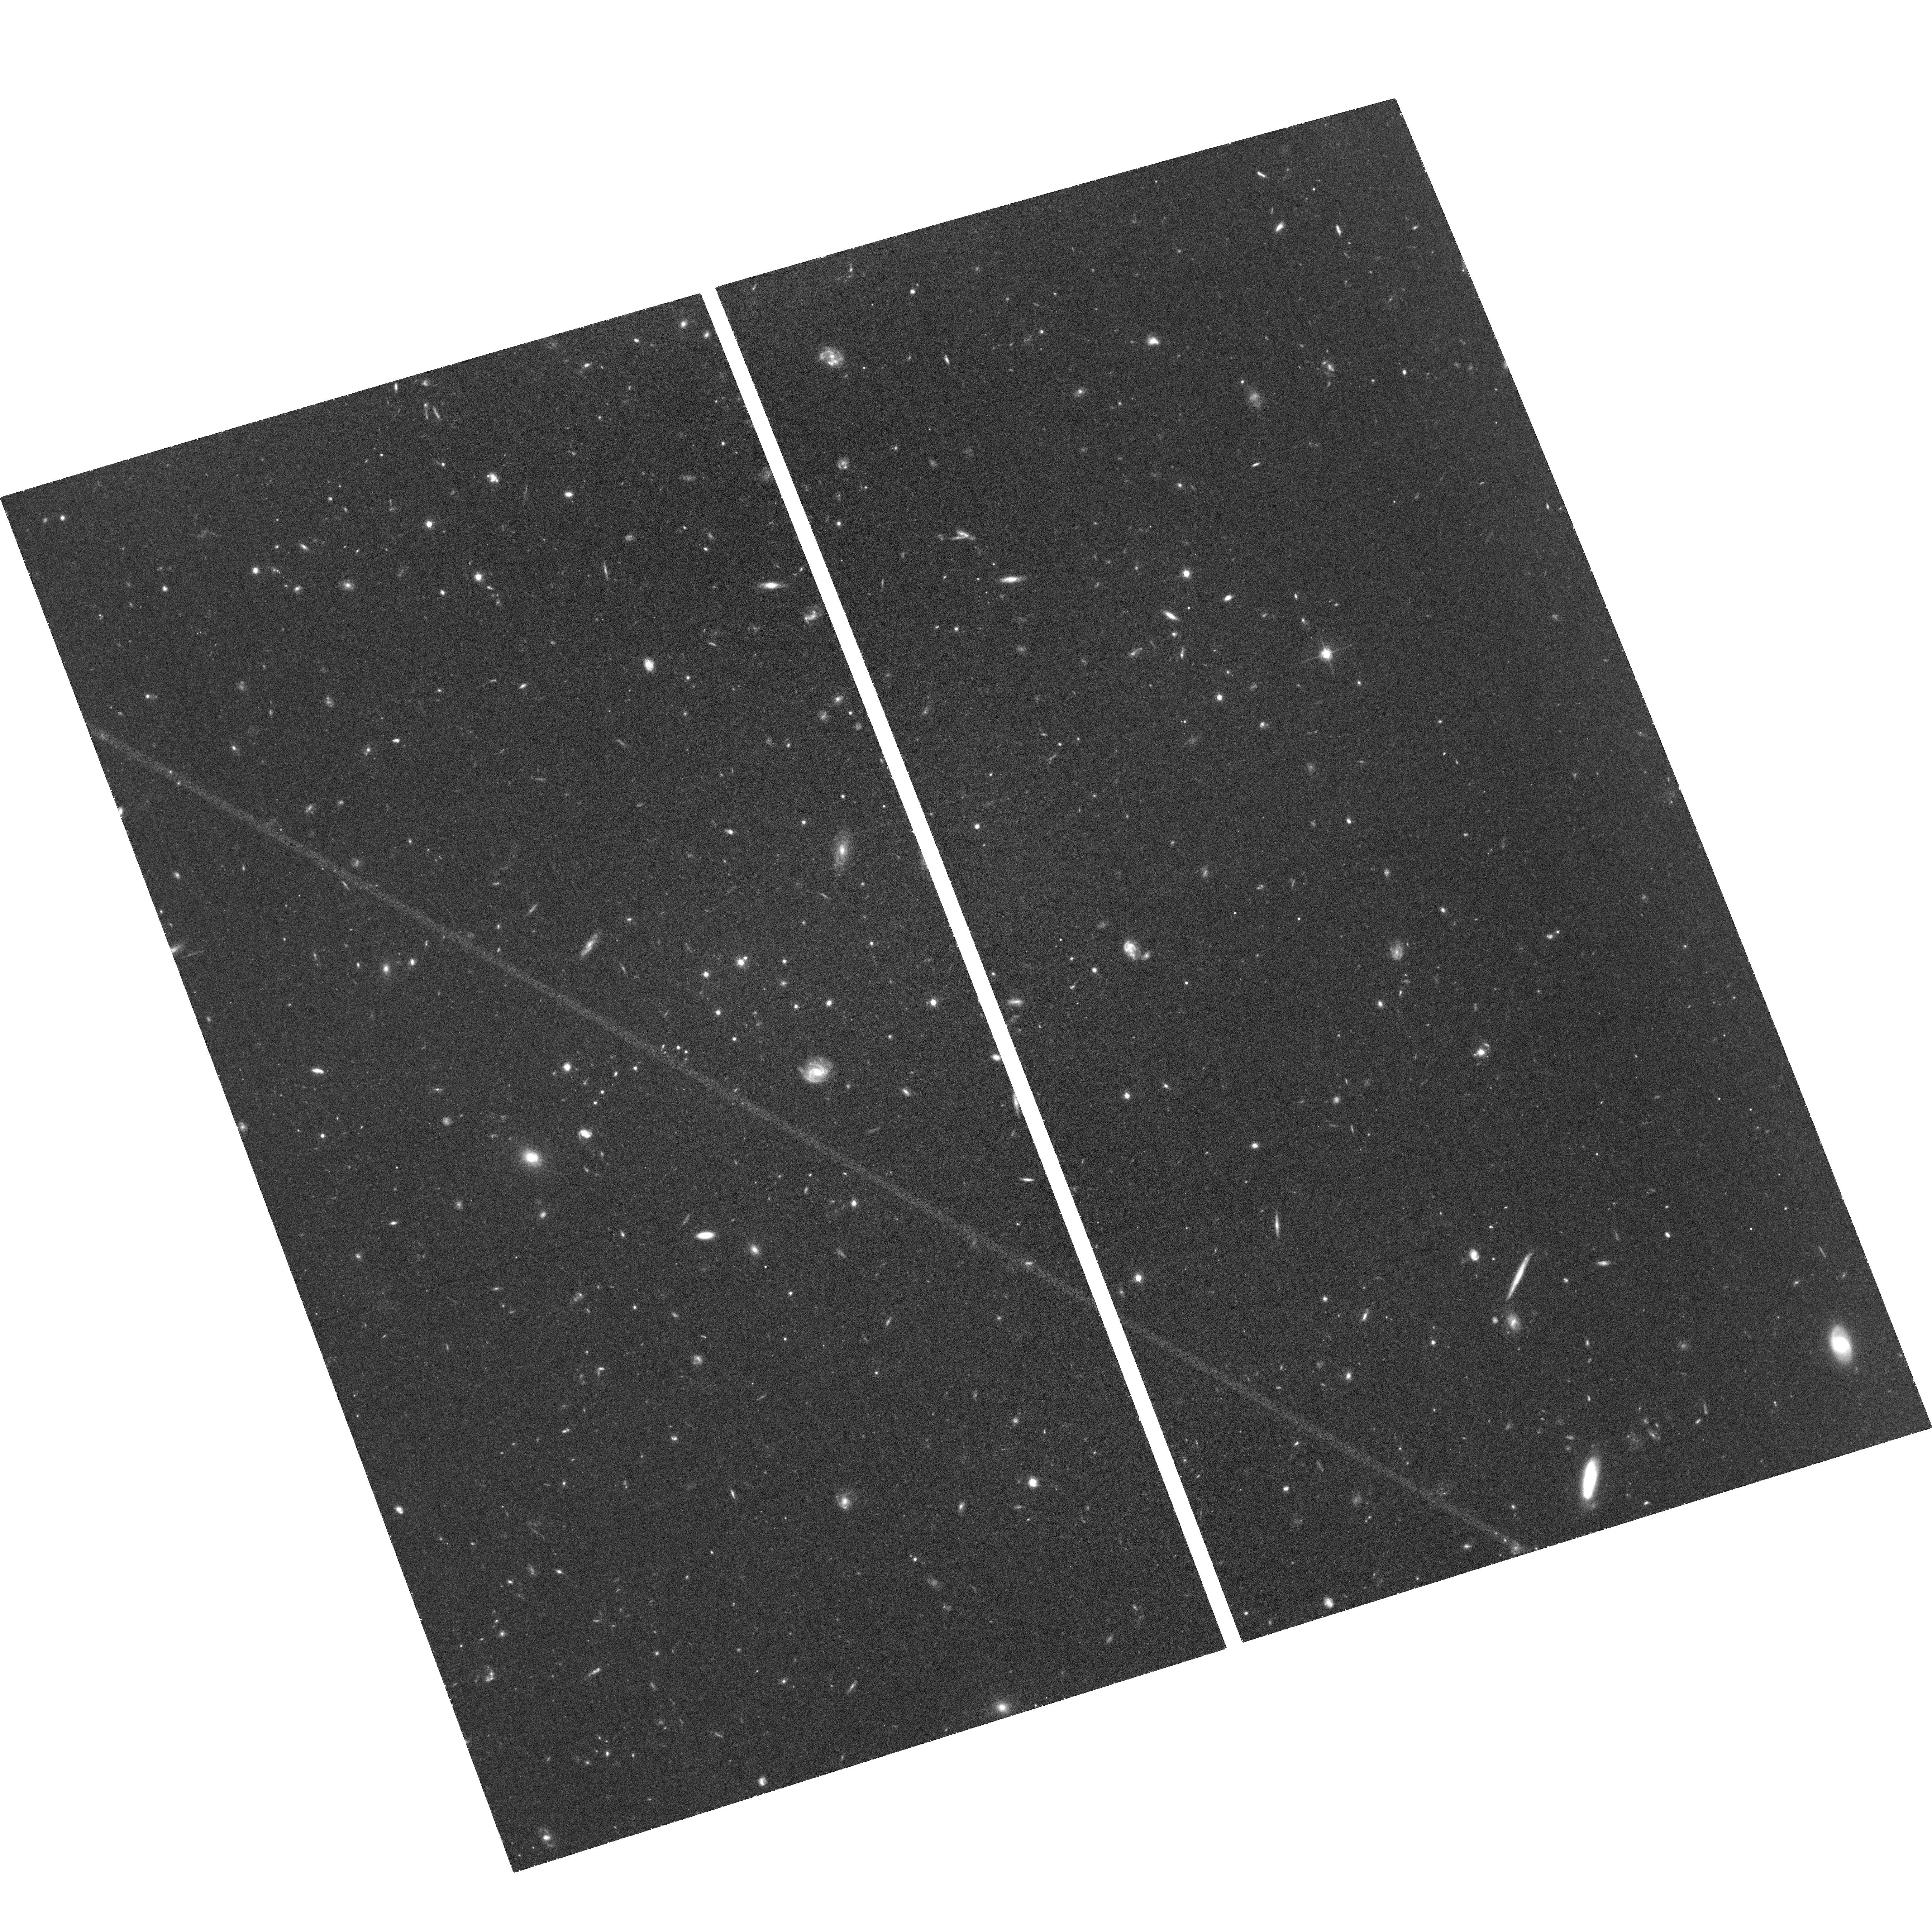
Target: VLSB-B
Instrument: ACS/WFC
Filter: F814W
Exposure: 1.3 h
Observation ID: hst_17528_10_acs_wfc_f814w_jf9w10

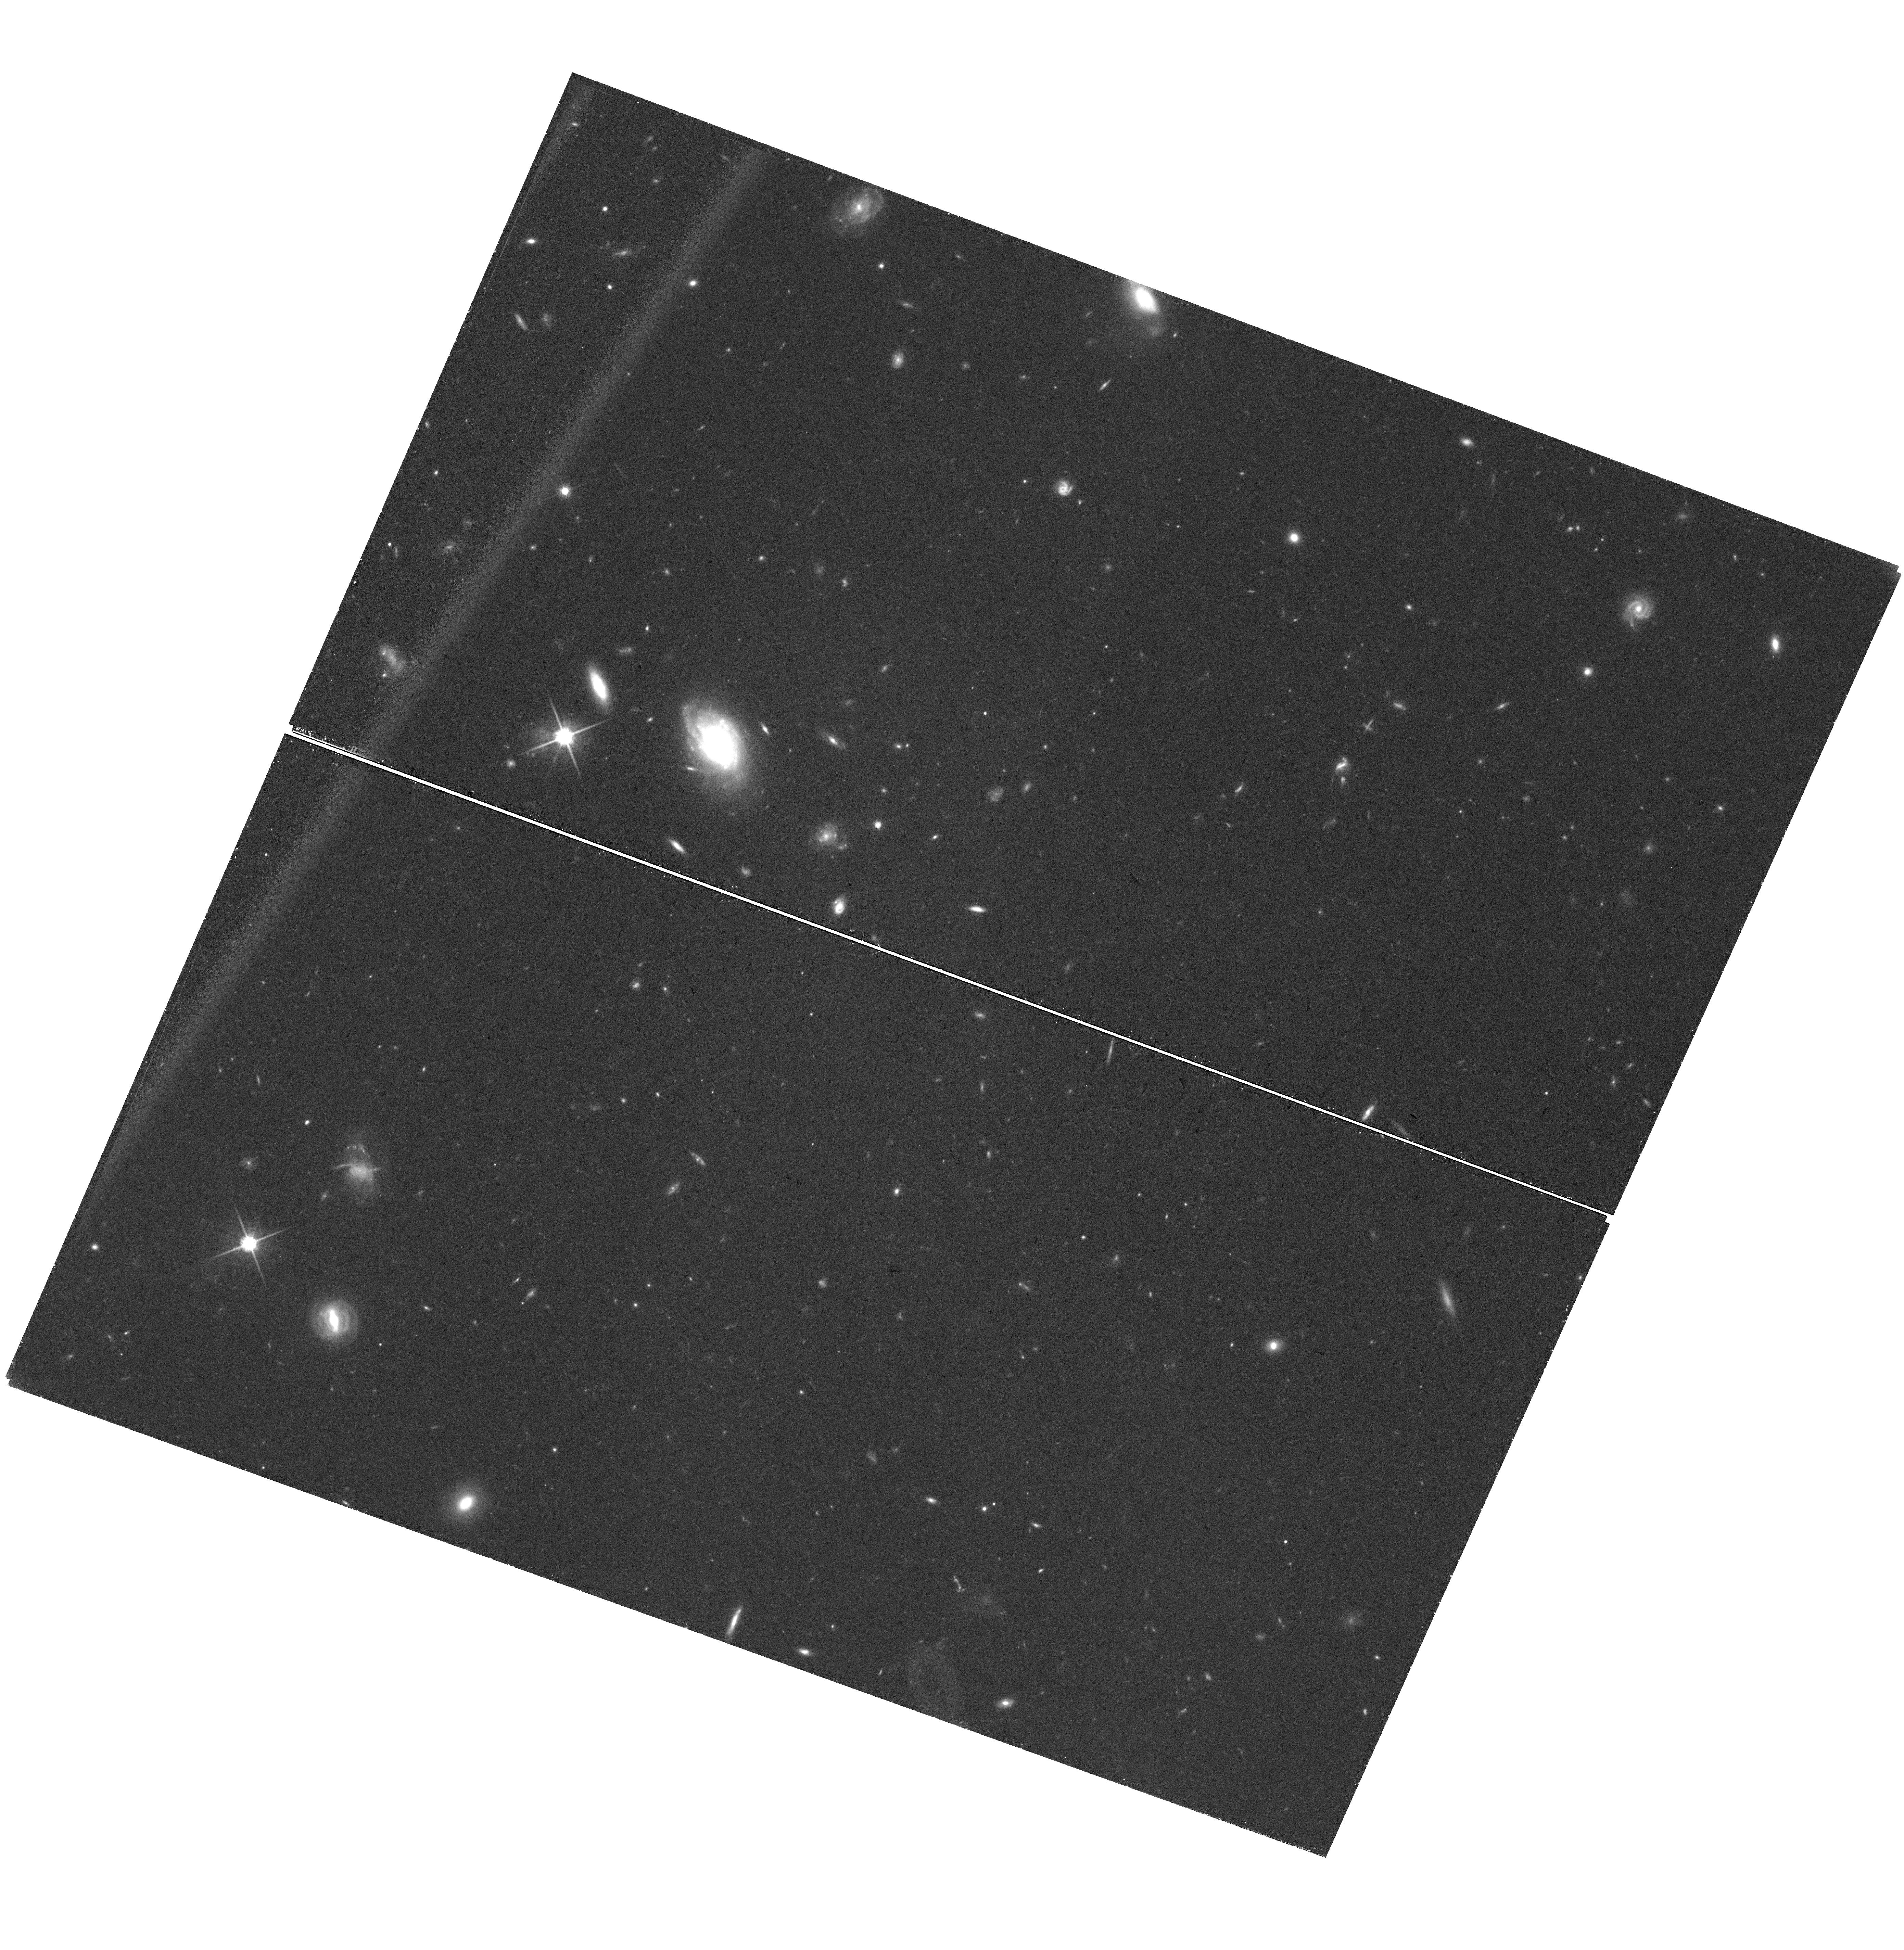
Target: field at RA 186.120°, Dec 13.616°
Instrument: WFC3/UVIS
Filter: F814W
Exposure: 1.3 h
Observation ID: hst_17528_23_wfc3_uvis_f814w_if9w23

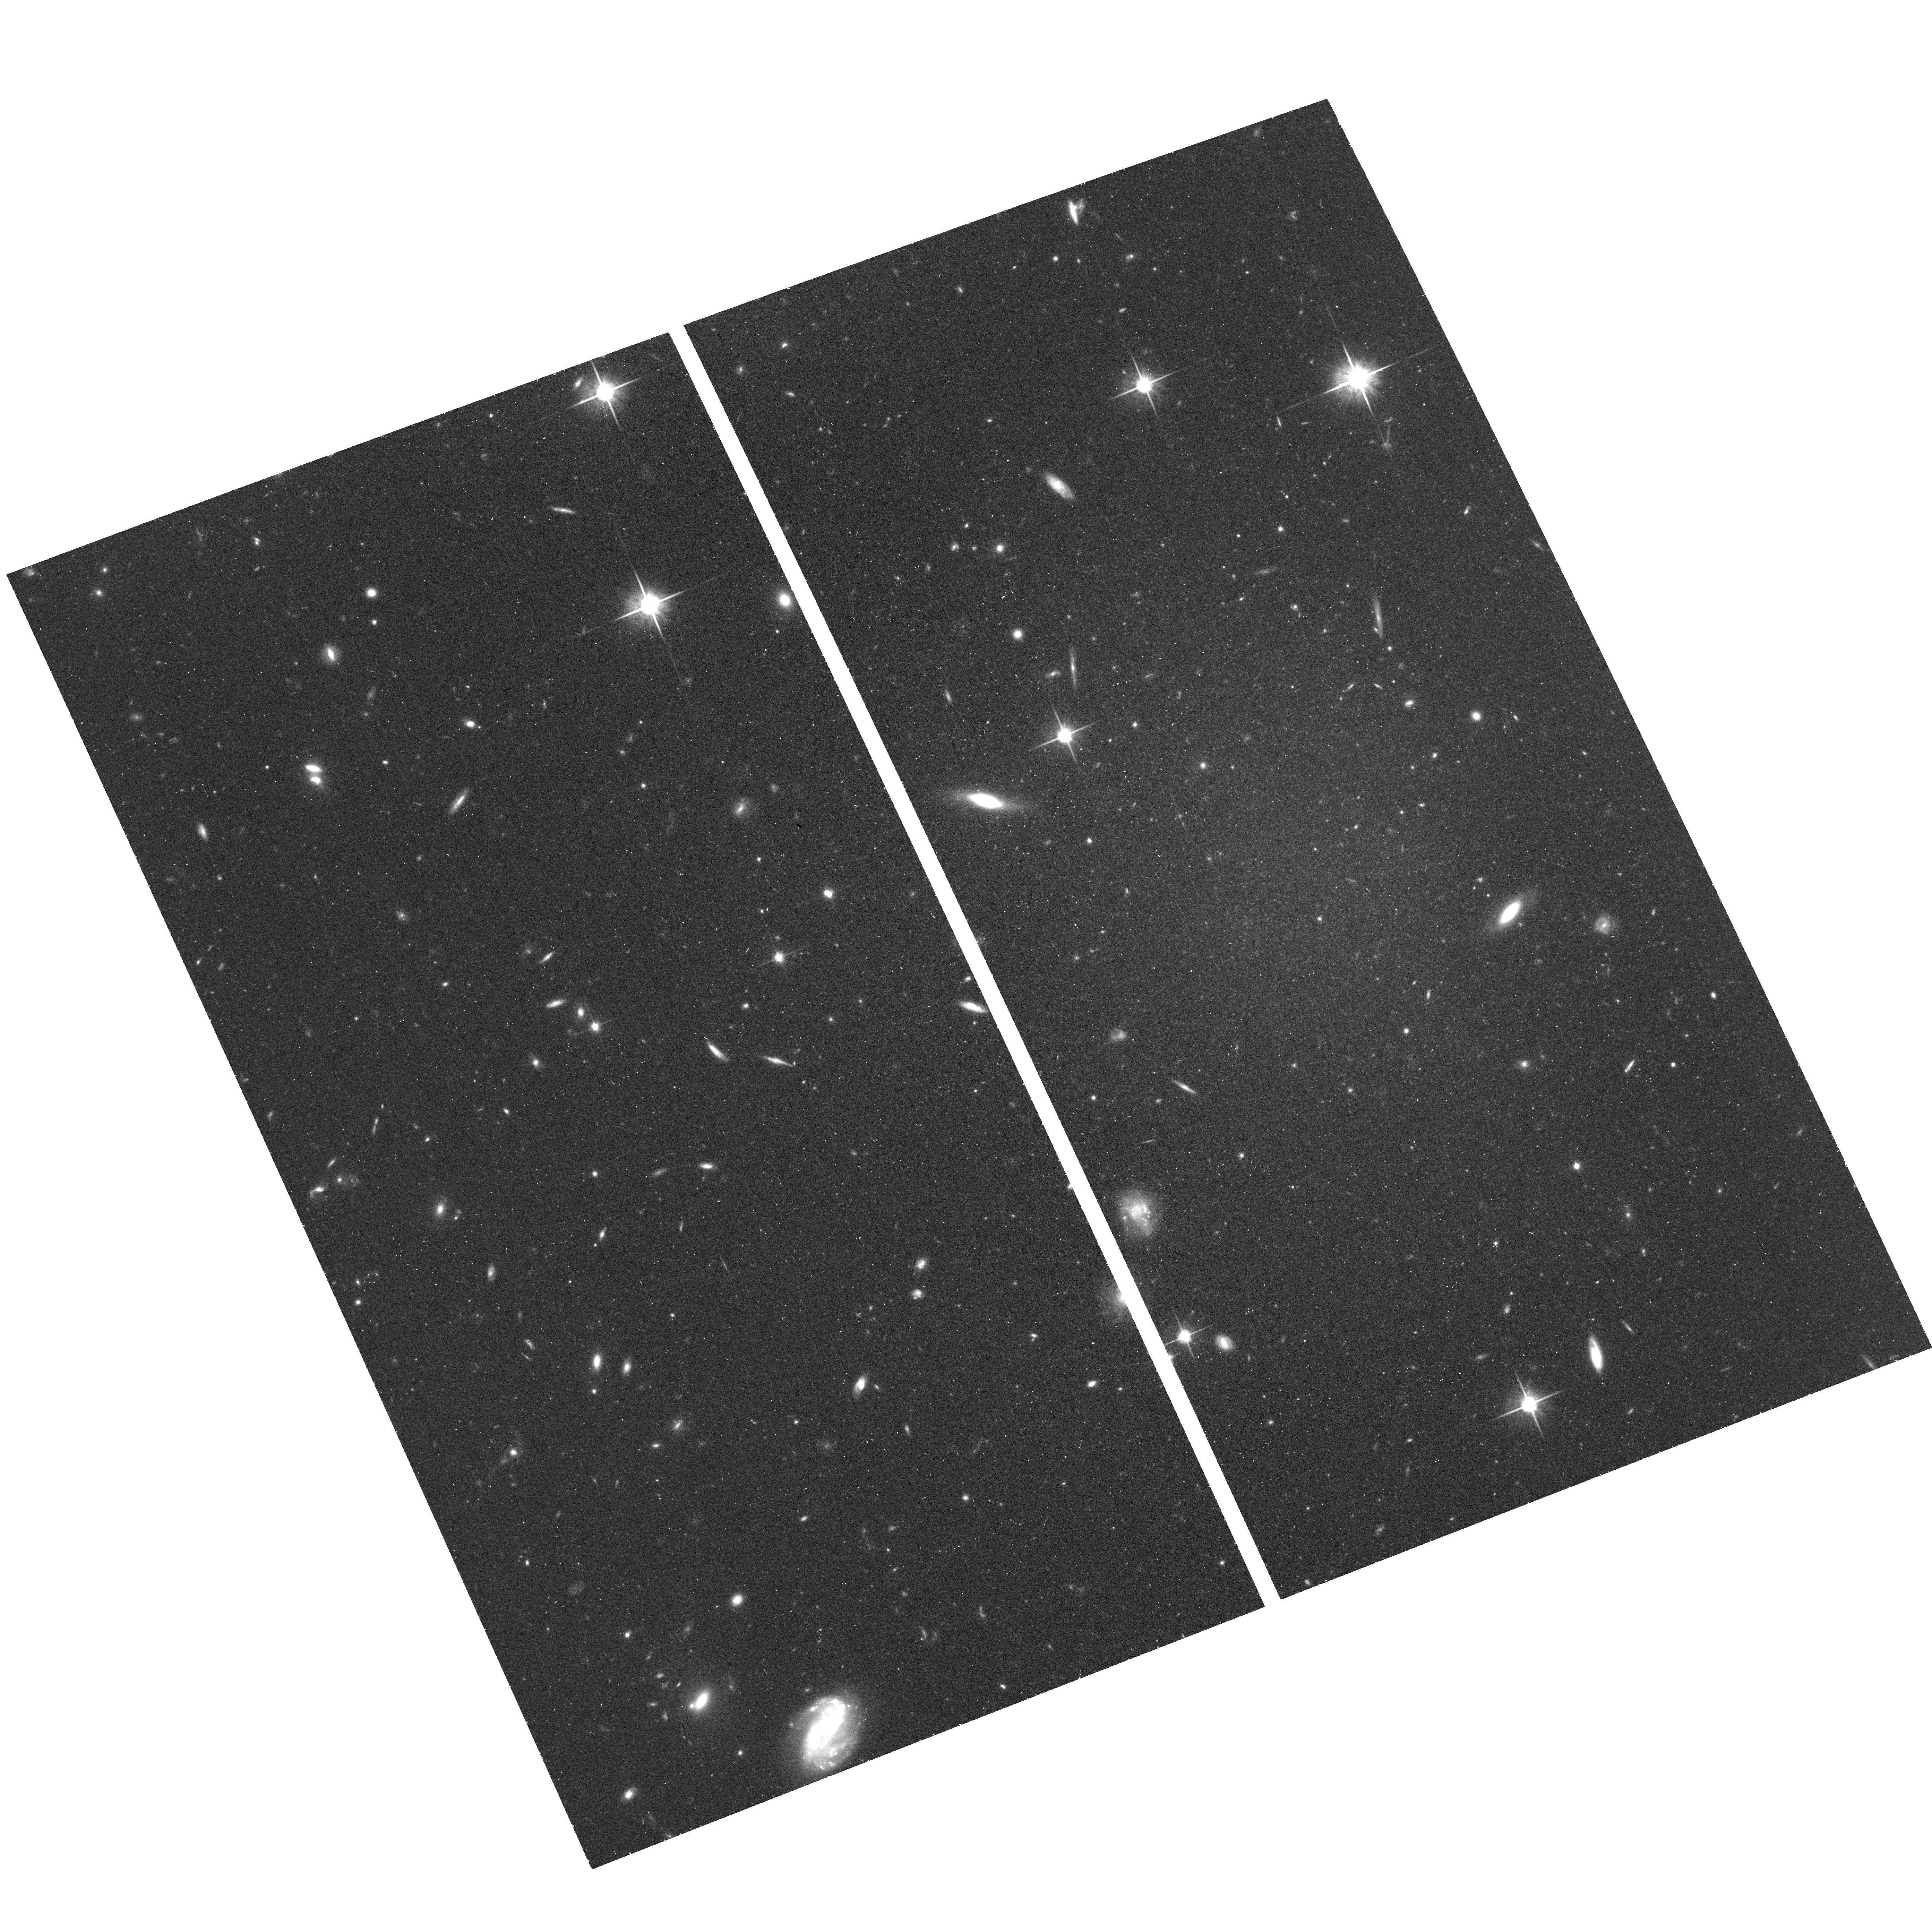
Target: VCC1287
Instrument: ACS/WFC
Filter: F814W
Exposure: 37 min
Observation ID: hst_17528_08_acs_wfc_f814w_jf9w08

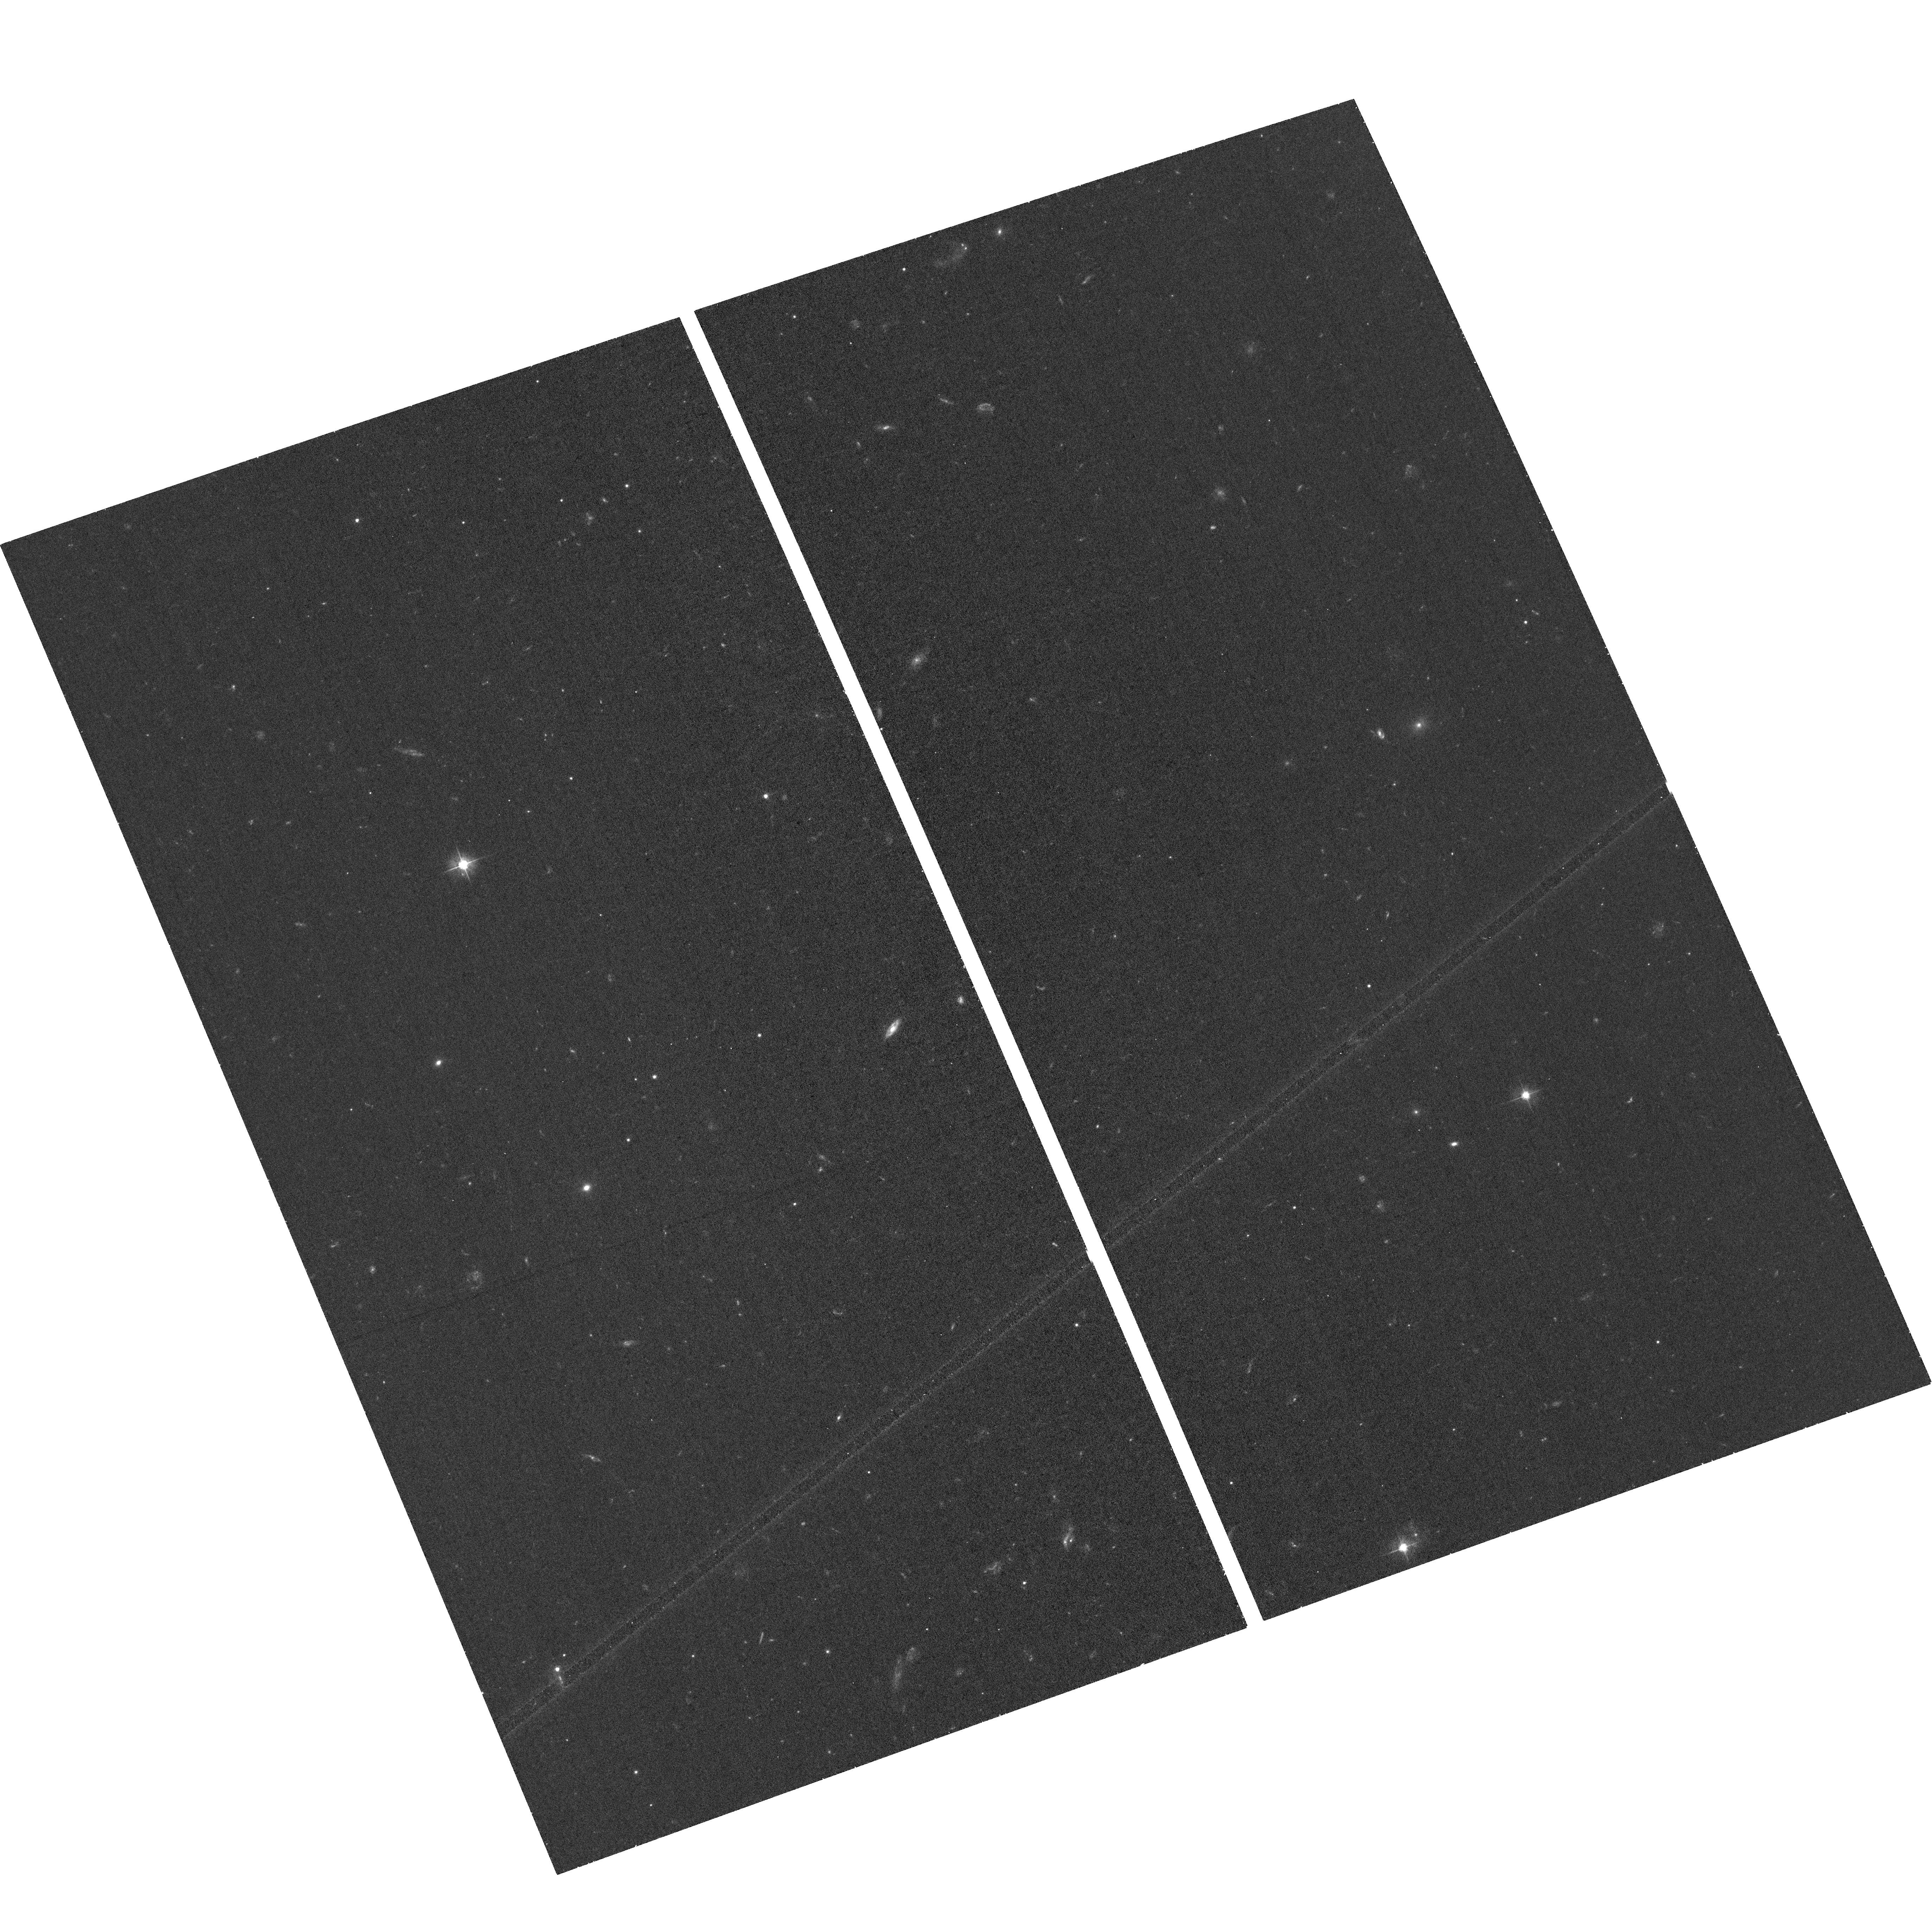
Target: VLSB-D
Instrument: ACS/WFC
Filter: F475W
Exposure: 36 min
Observation ID: hst_17528_22_acs_wfc_f475w_jf9w22

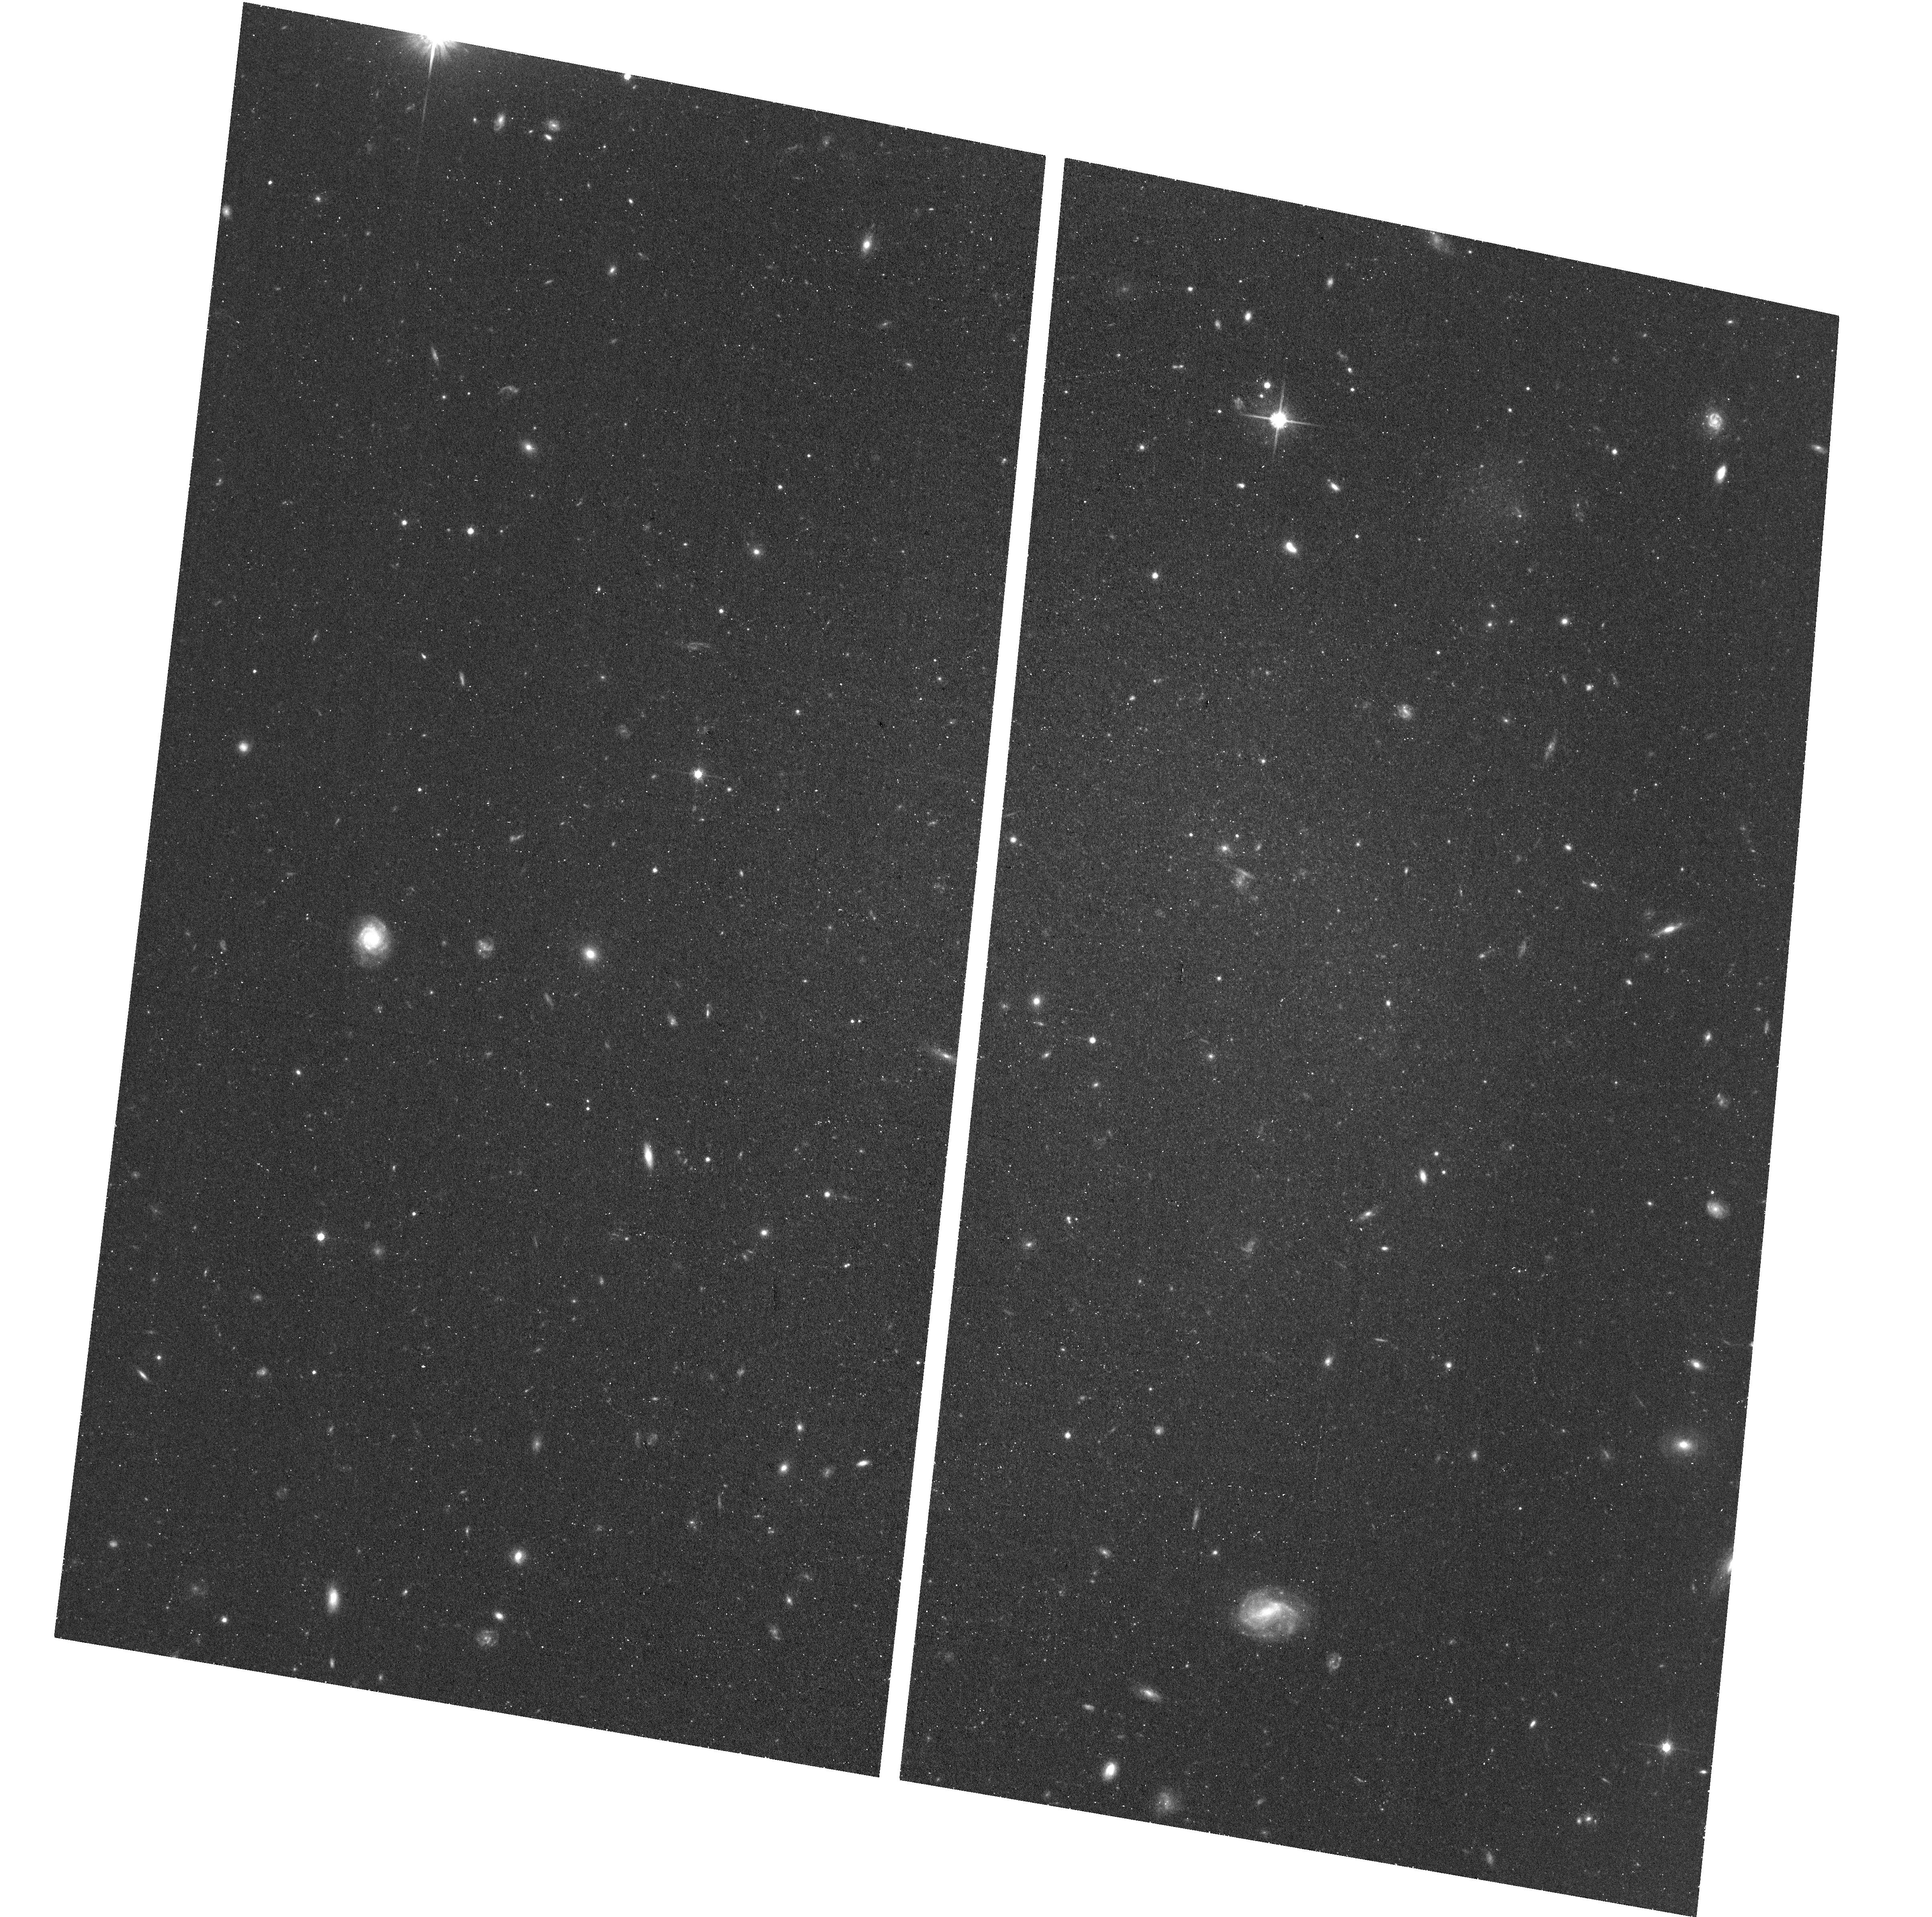
Target: VCC1052
Instrument: ACS/WFC
Filter: F814W
Exposure: 37 min
Observation ID: hst_17528_04_acs_wfc_f814w_jf9w04

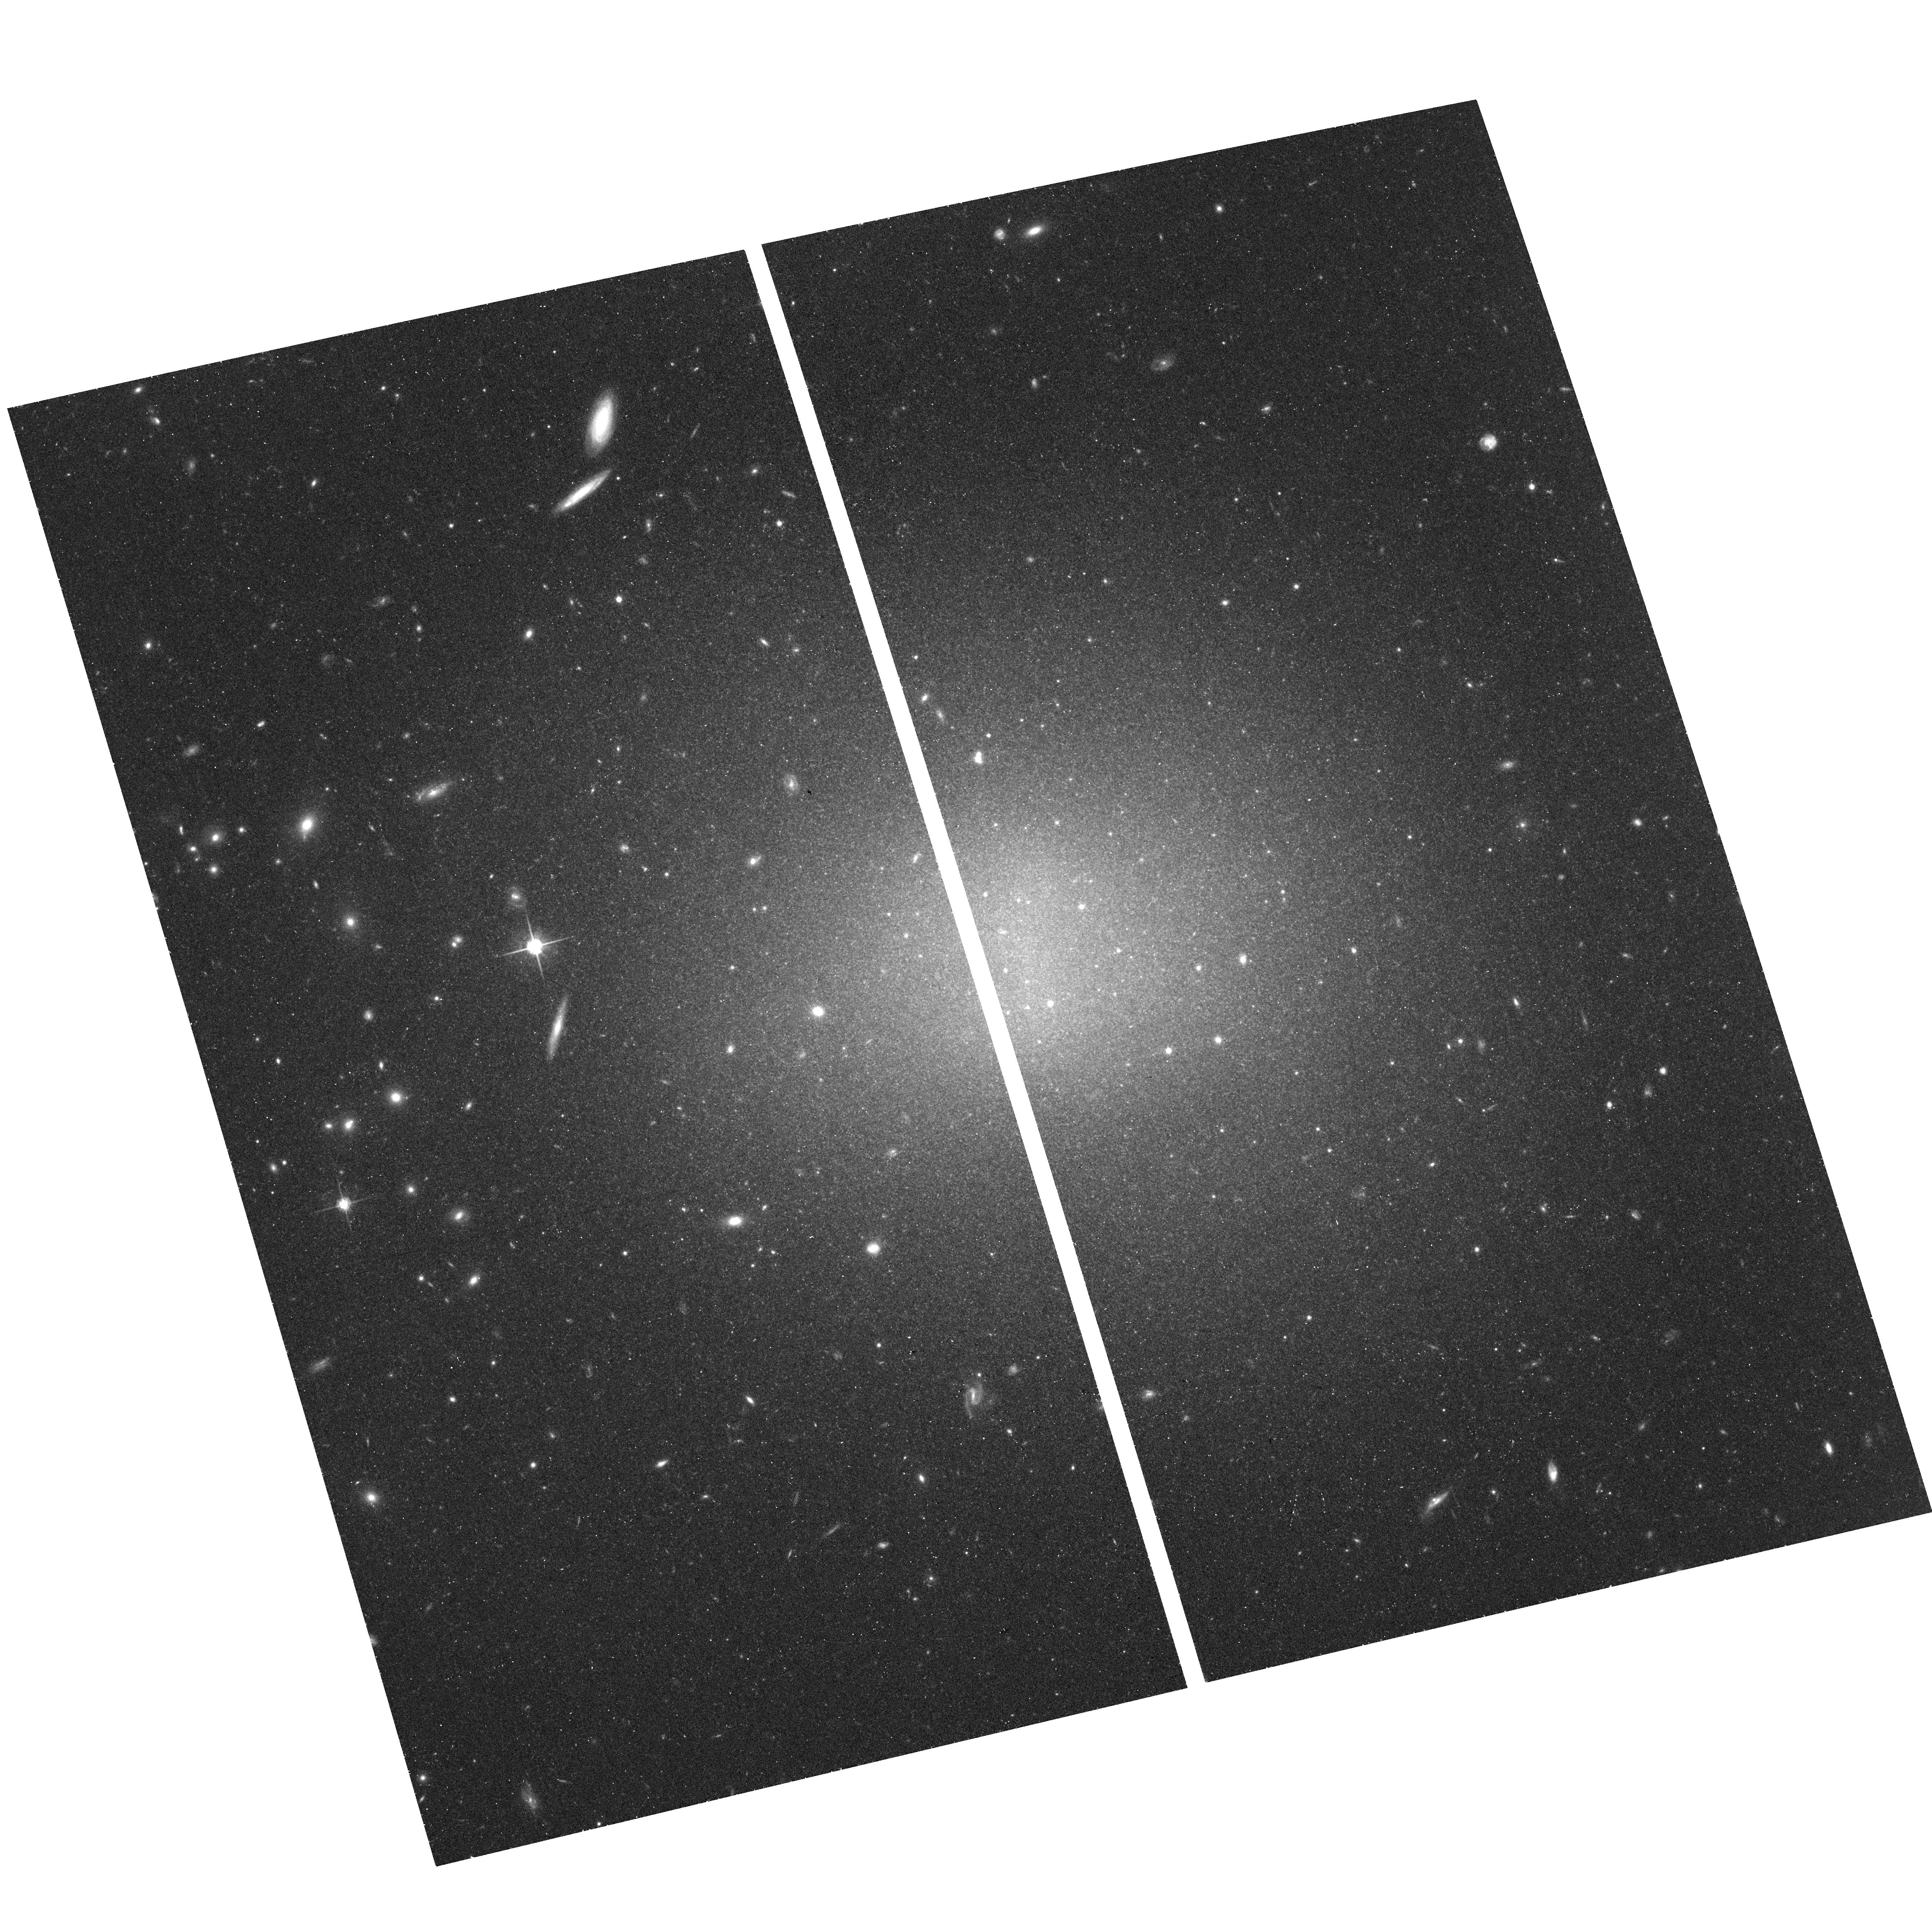
Target: VCC1448
Instrument: ACS/WFC
Filter: F814W
Exposure: 37 min
Observation ID: hst_17528_20_acs_wfc_f814w_jf9w20

Ultradiffuse Galaxies in the Virgo Cluster (PI: Mihos, Chris)

The "ultradiffuse galaxies" (UDGs) found within galaxy clusters present challenges to models of galaxy formation and evolution. They may be diffuse field galaxies only now falling into the cluster, post-infall galaxies undergoing rapid transformation, or long-lived cluster galaxies stabilized against disruption by massive dark halos. Recent observations also suggest systematic differences between their globular clusters (GCs) and those of normal galaxies. Unfortunately, large uncertainties in the distances, dynamics, and GC populations of UDGs continue to complicate our understanding of these galaxies. We propose deep imaging of five Virgo Cluster UDGs to pinpoint their positions within Virgo via accurate tip of the red giant branch (TRGB) distances, allowing us to quantify their local environments: in the Virgo core, the cluster outskirts, or intervening field. Coupled with published kinematic data, we will determine if they are infalling objects or ones that have already passed through the Virgo core. Using imaging that probes three magnitudes below the GC luminosity function turnover, we will construct larger and cleaner GC samples than possible from the ground, allowing us to measure the physical sizes and luminosities of their GCs to test for systematic differences between GCs in UDGs and those in normal galaxies. Finally, we will compare the properties of their compact nuclei to ultracompact dwarf galaxies (UCDs) in Virgo to test the evolutionary link between UDGs and UCDs. The information provided by HST will be used in conjunction with simulations to study cluster-driven evolution and transformation of low density galaxies.